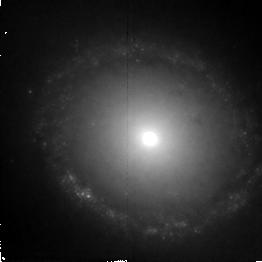
Target: NGC1512. Instrument: NICMOS/NIC2. Filter: F187W. Exposure: 43 min. Observation ID: n4tq01020

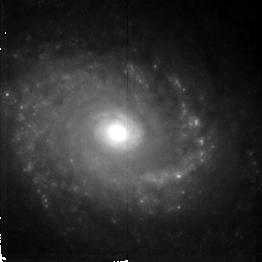
Target: NGC5248. Instrument: NICMOS/NIC2. Filter: F187W. Exposure: 38 min. Observation ID: n4tq02020

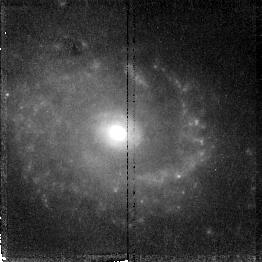
Target: NGC5248. Instrument: NICMOS/NIC2. Filter: F187N. Exposure: 38 min. Observation ID: n4tq02030

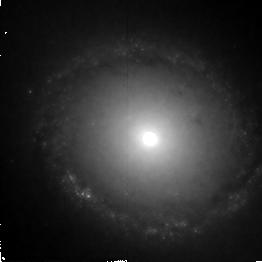
Target: NGC1512. Instrument: NICMOS/NIC2. Filter: F160W. Exposure: 43 min. Observation ID: n4tq01010

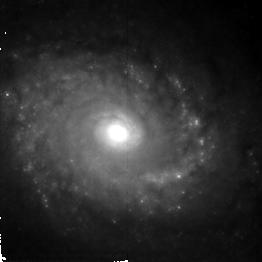
Target: NGC5248. Instrument: NICMOS/NIC2. Filter: F160W. Exposure: 38 min. Observation ID: n4tq02010

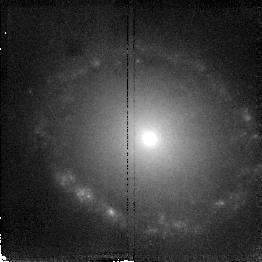
Target: NGC1512. Instrument: NICMOS/NIC2. Filter: F187N. Exposure: 43 min. Observation ID: n4tq01030

Nuclear Rings in the IR: Hidden Super Star Clusters (PI: Maoz, Dan)

We propose NICMOS broad-band (F160W, F187W) and Paschen Alpha (F187N) imaging of nuclear starburst rings in two nearby galaxies. We already have UV (F220W) FOC data, and are scheduled to obtain WFPC2 images in U, V, I, and Halpha+[NII] of these rings. The rings contain large populations of super star clusters similar to those recently discovered in other types of starburst systems. Nuclear rings contain large numbers of these clusters in relatively unobscured starburst environments. Measurement of the age, size, and stellar contents of the clusters can test the hypothesis that super star clusters are young globular clusters. Together with our UV and optical data, NICMOS images will provide the SED of numerous super star clusters over a decade in wavelength. Our already-approved observations will allow us to estimate, by comparison with evolutionary synthesis models, the masses and ages of the clusters. The proposed IR data will be sensitive to the number of supergiants (1.6 micron) and O-stars (Paschen Alpha) in each of the clusters. The observations will provide an independent determination of the reddening, mass, and age of each cluster. We expect to see in the IR numerous clusters that are obscured in the UV and optical. These clusters may be the younger ones, which are still embedded in their molecular clouds. By measuring the mass, age, and size of a large number of clusters, we can actually obtain an evolutionary picture of these objects at different stages in their lives.